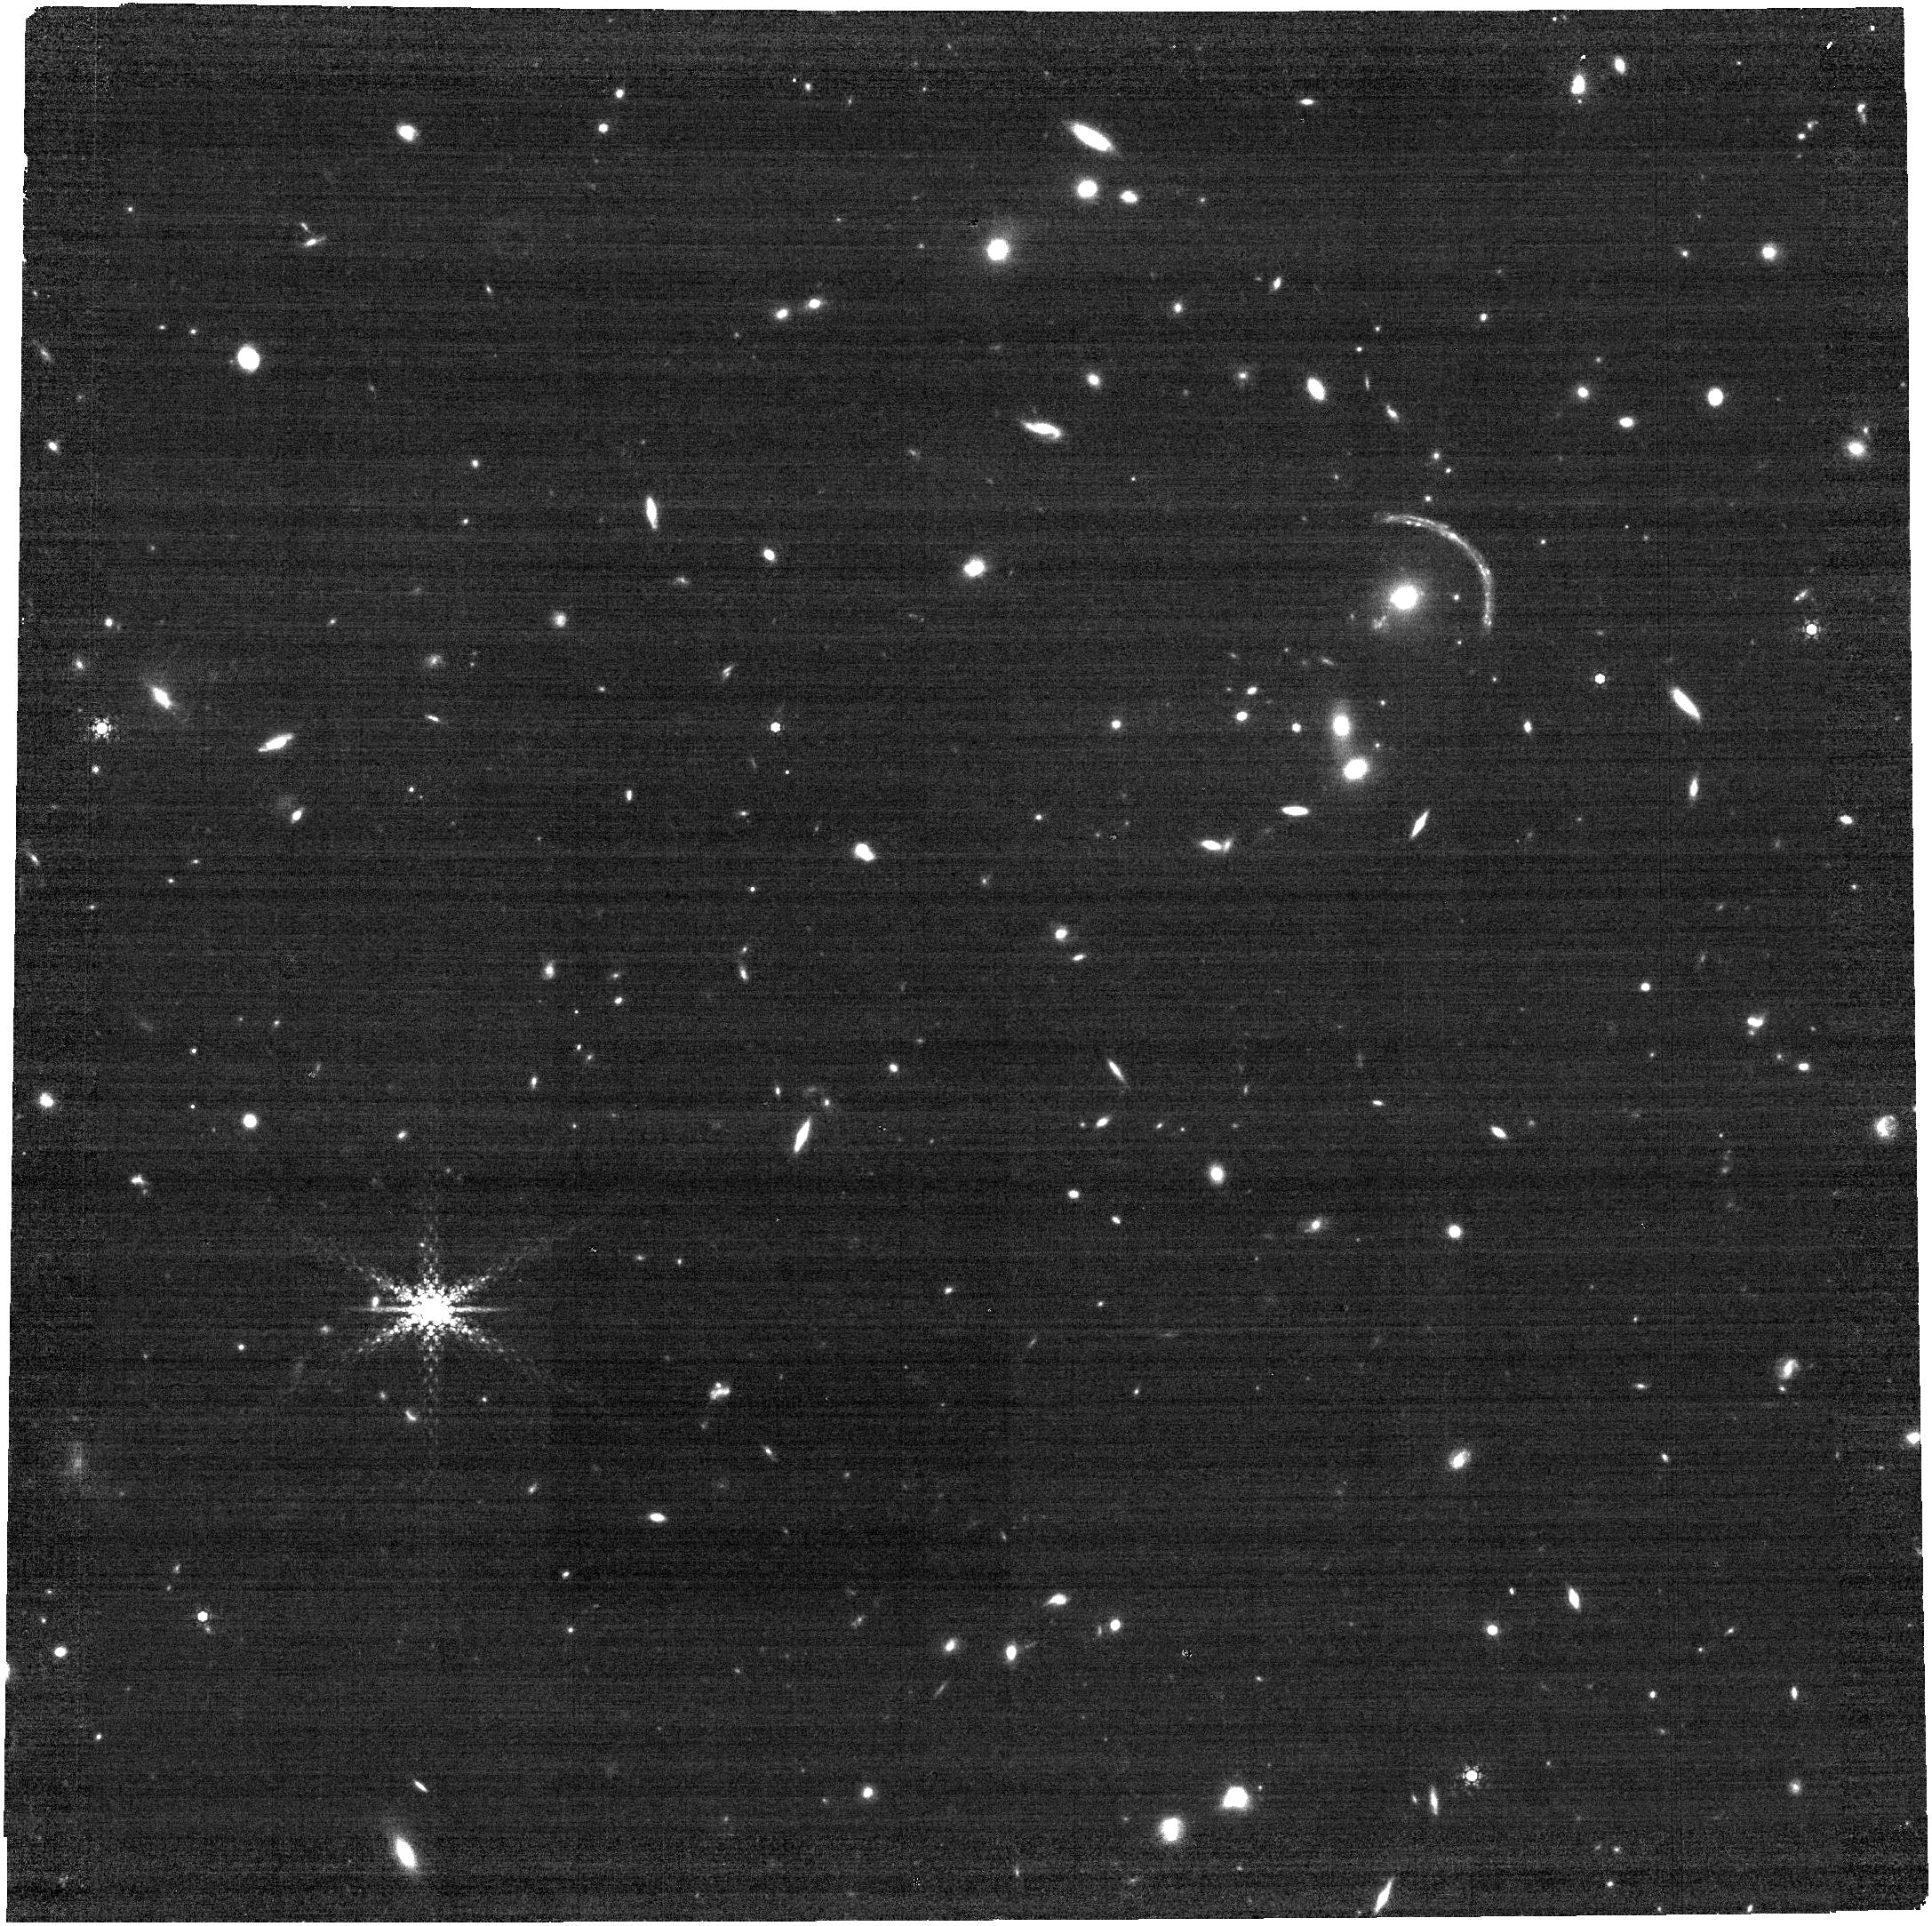
Target: J1241+2219-B
Instrument: NIRCAM
Filter: F460M
Exposure: 13 min
Observation ID: jw02566-o004_t002_nircam_clear-f460m

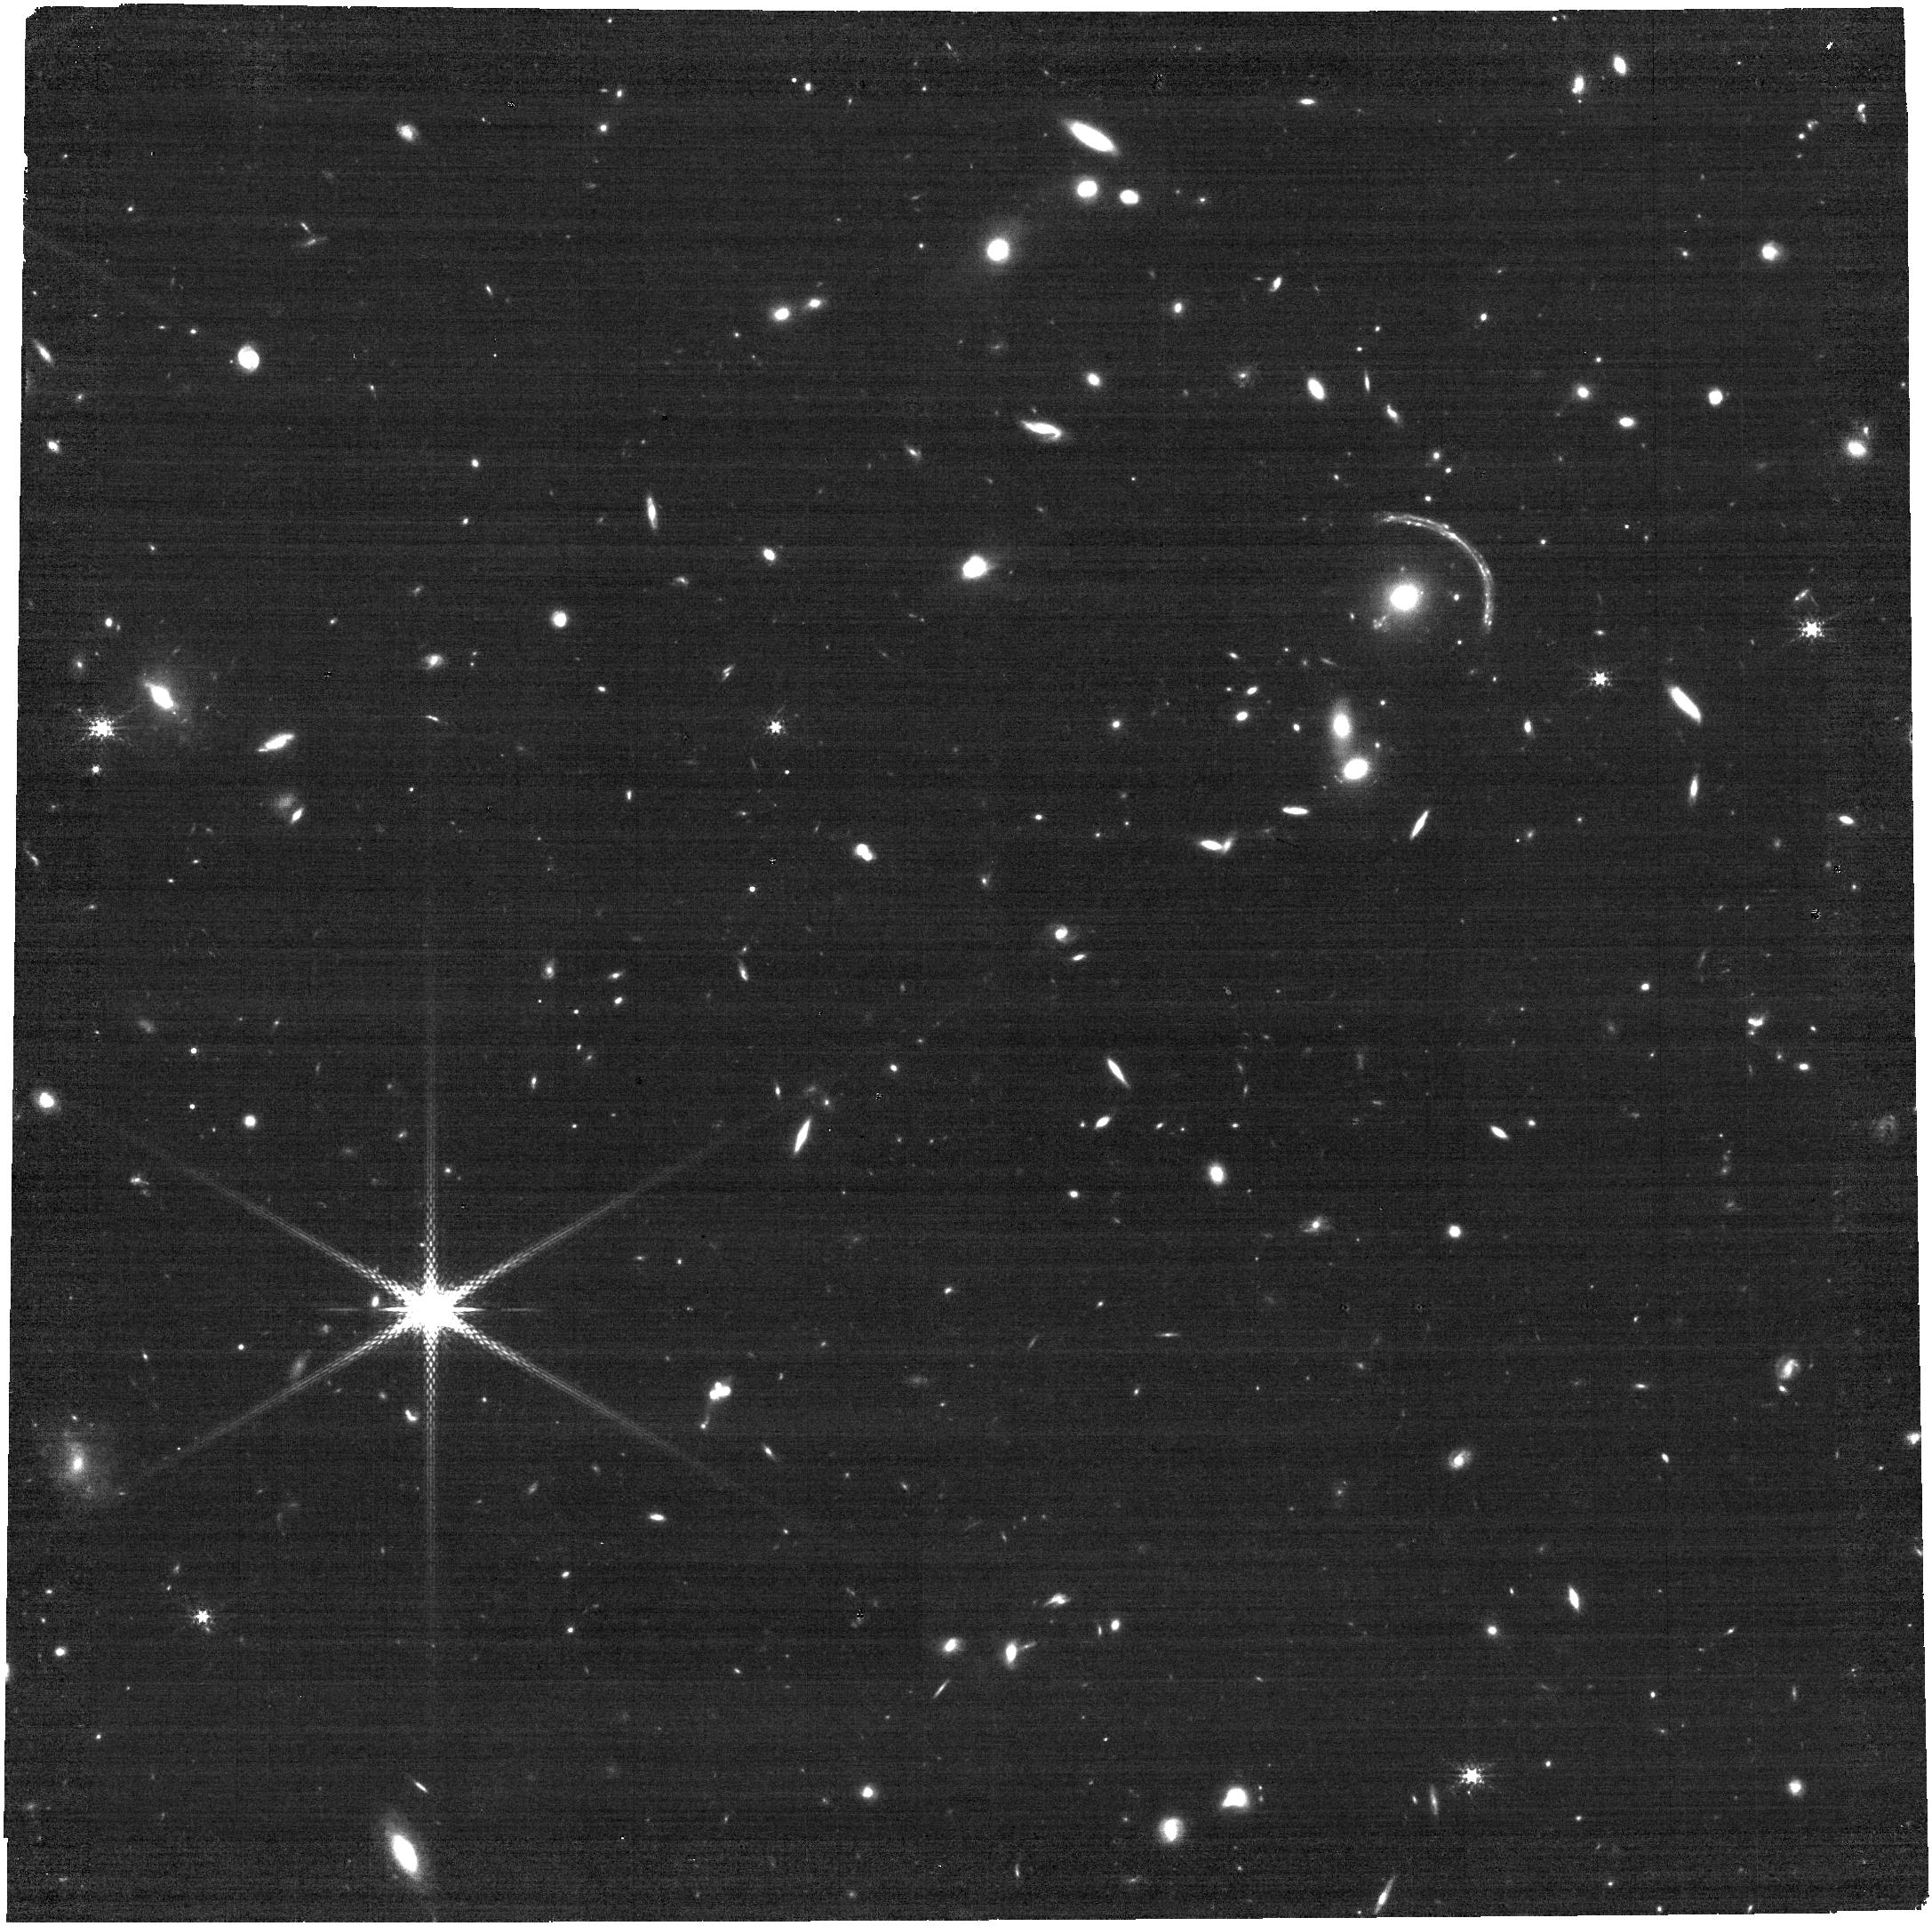
Target: J1241+2219-B
Instrument: NIRCAM
Filter: F250M
Exposure: 14 min
Observation ID: jw02566-o004_t002_nircam_clear-f250m

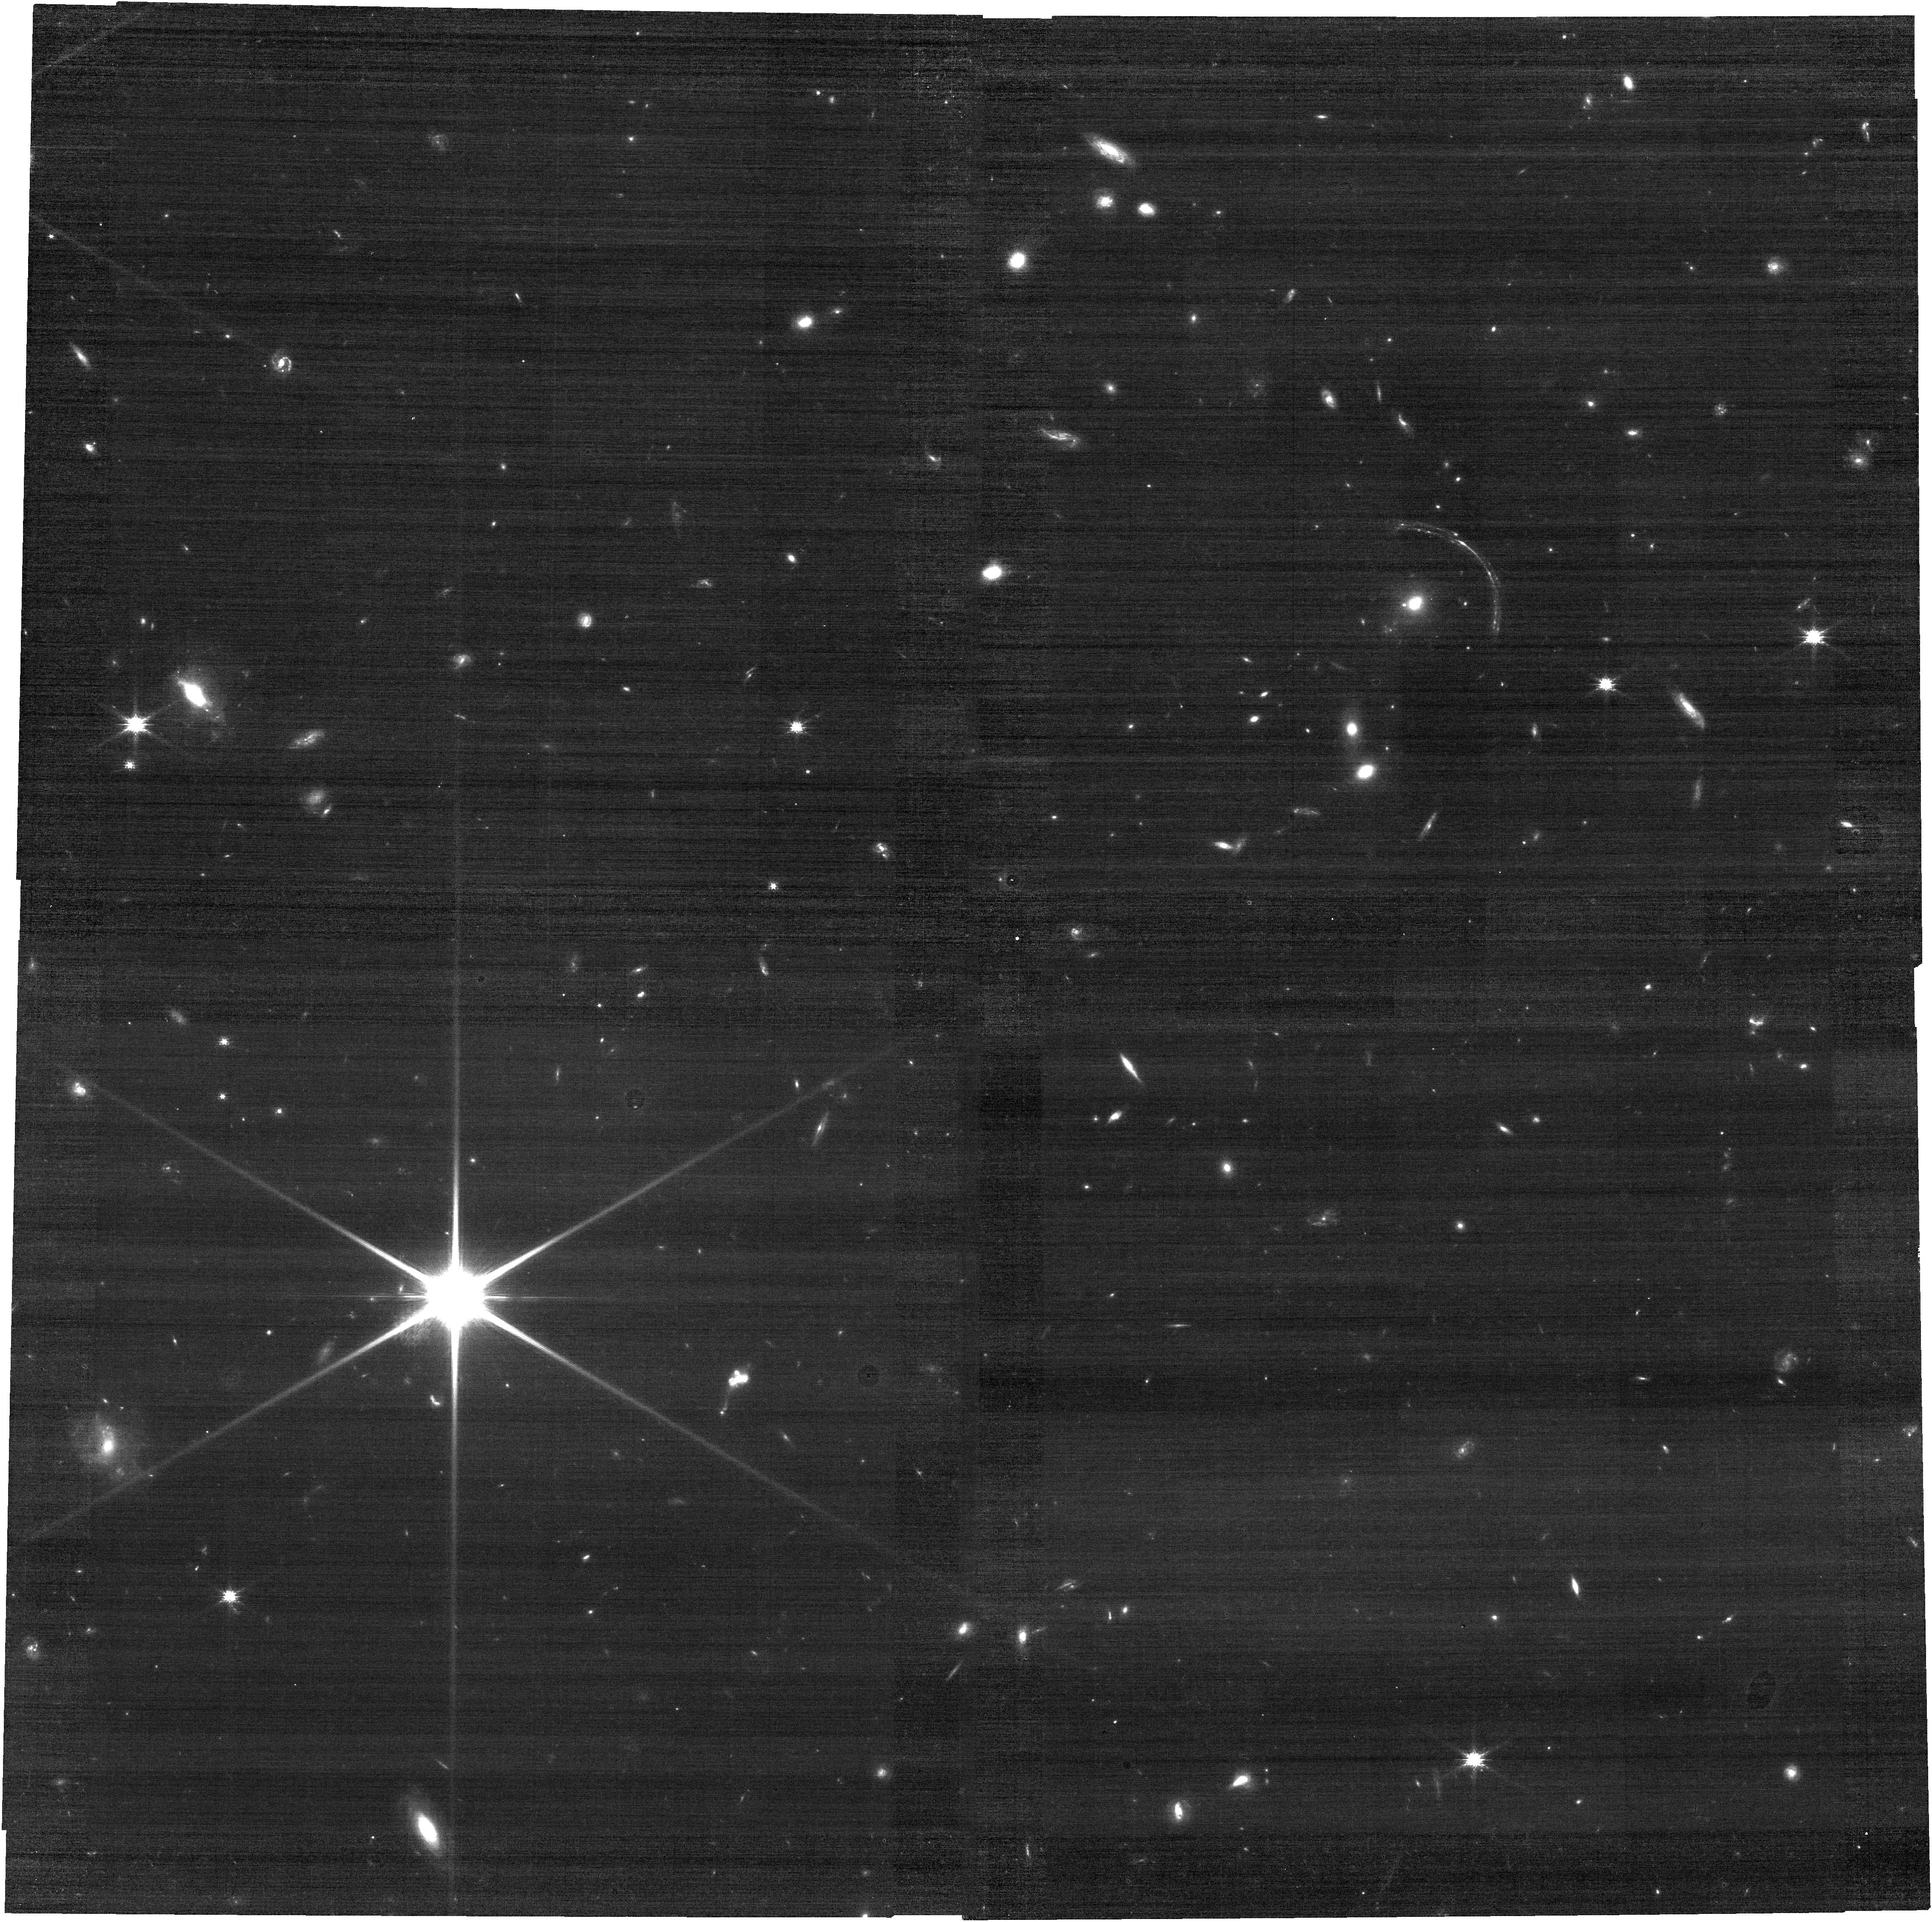
Target: J1241+2219-B
Instrument: NIRCAM
Filter: F115W
Exposure: 14 min
Observation ID: jw02566-o004_t002_nircam_clear-f115w

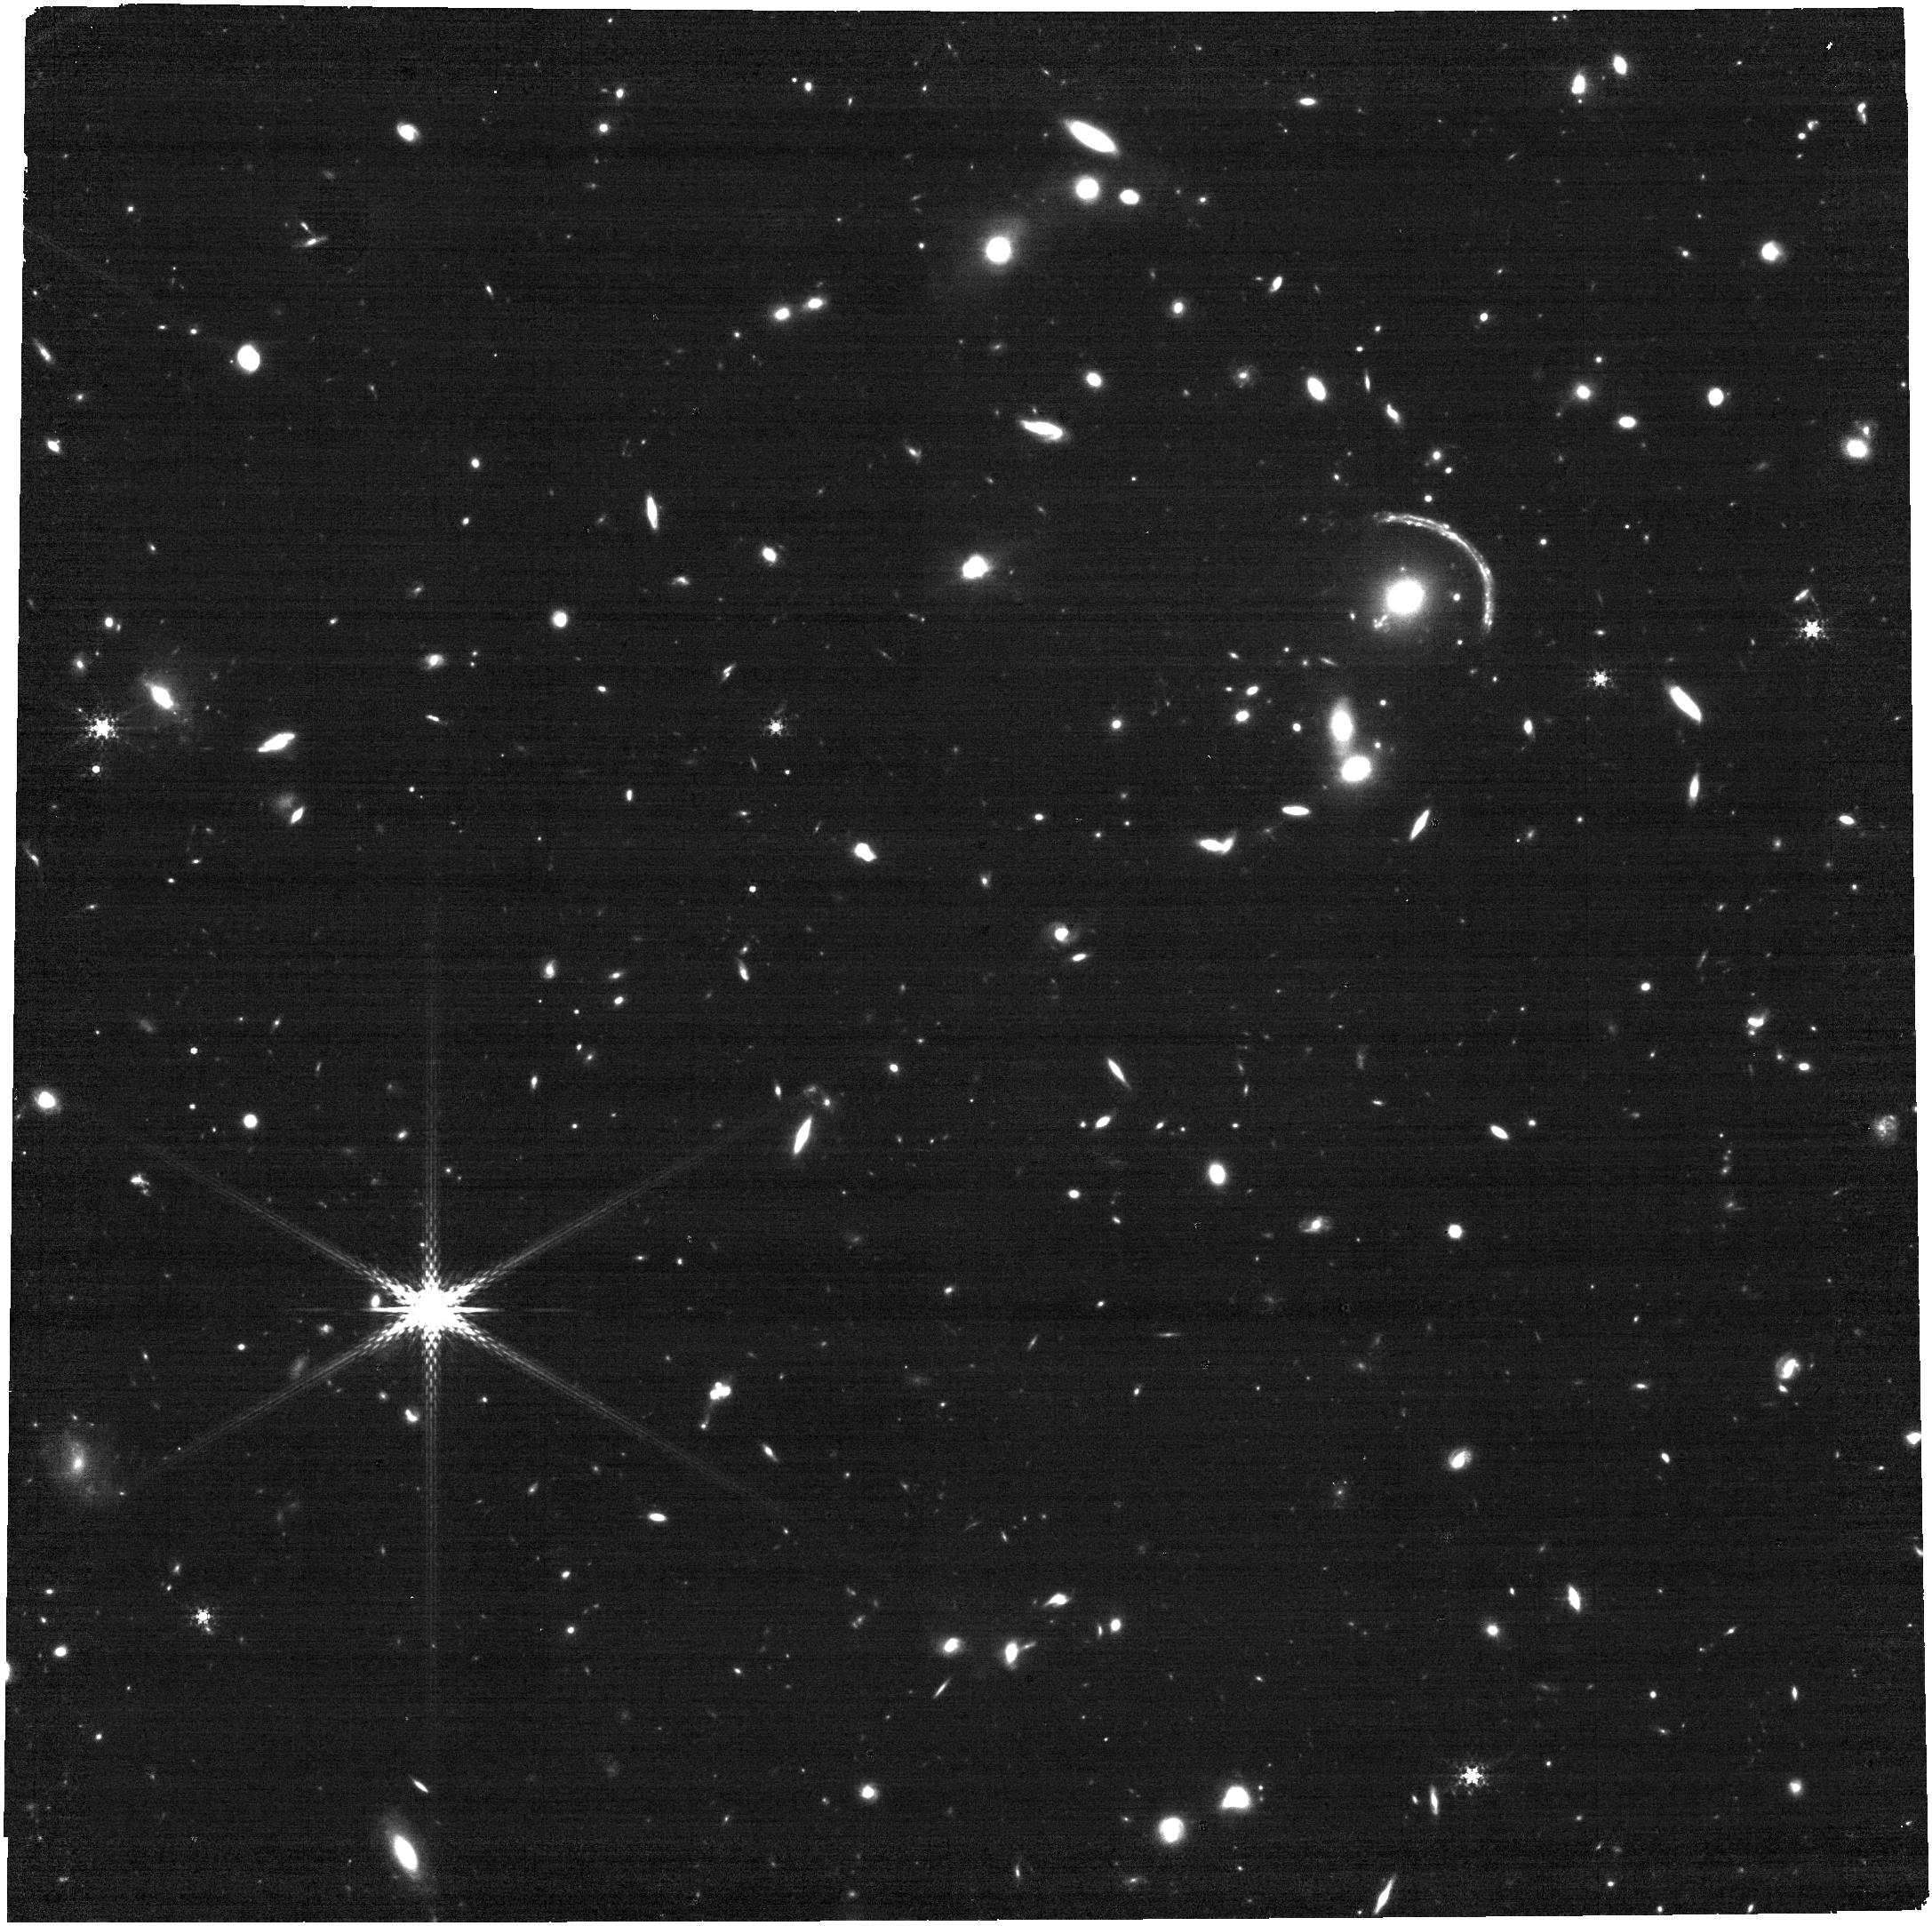
Target: J1241+2219-B
Instrument: NIRCAM
Filter: F335M
Exposure: 14 min
Observation ID: jw02566-o004_t002_nircam_clear-f335m

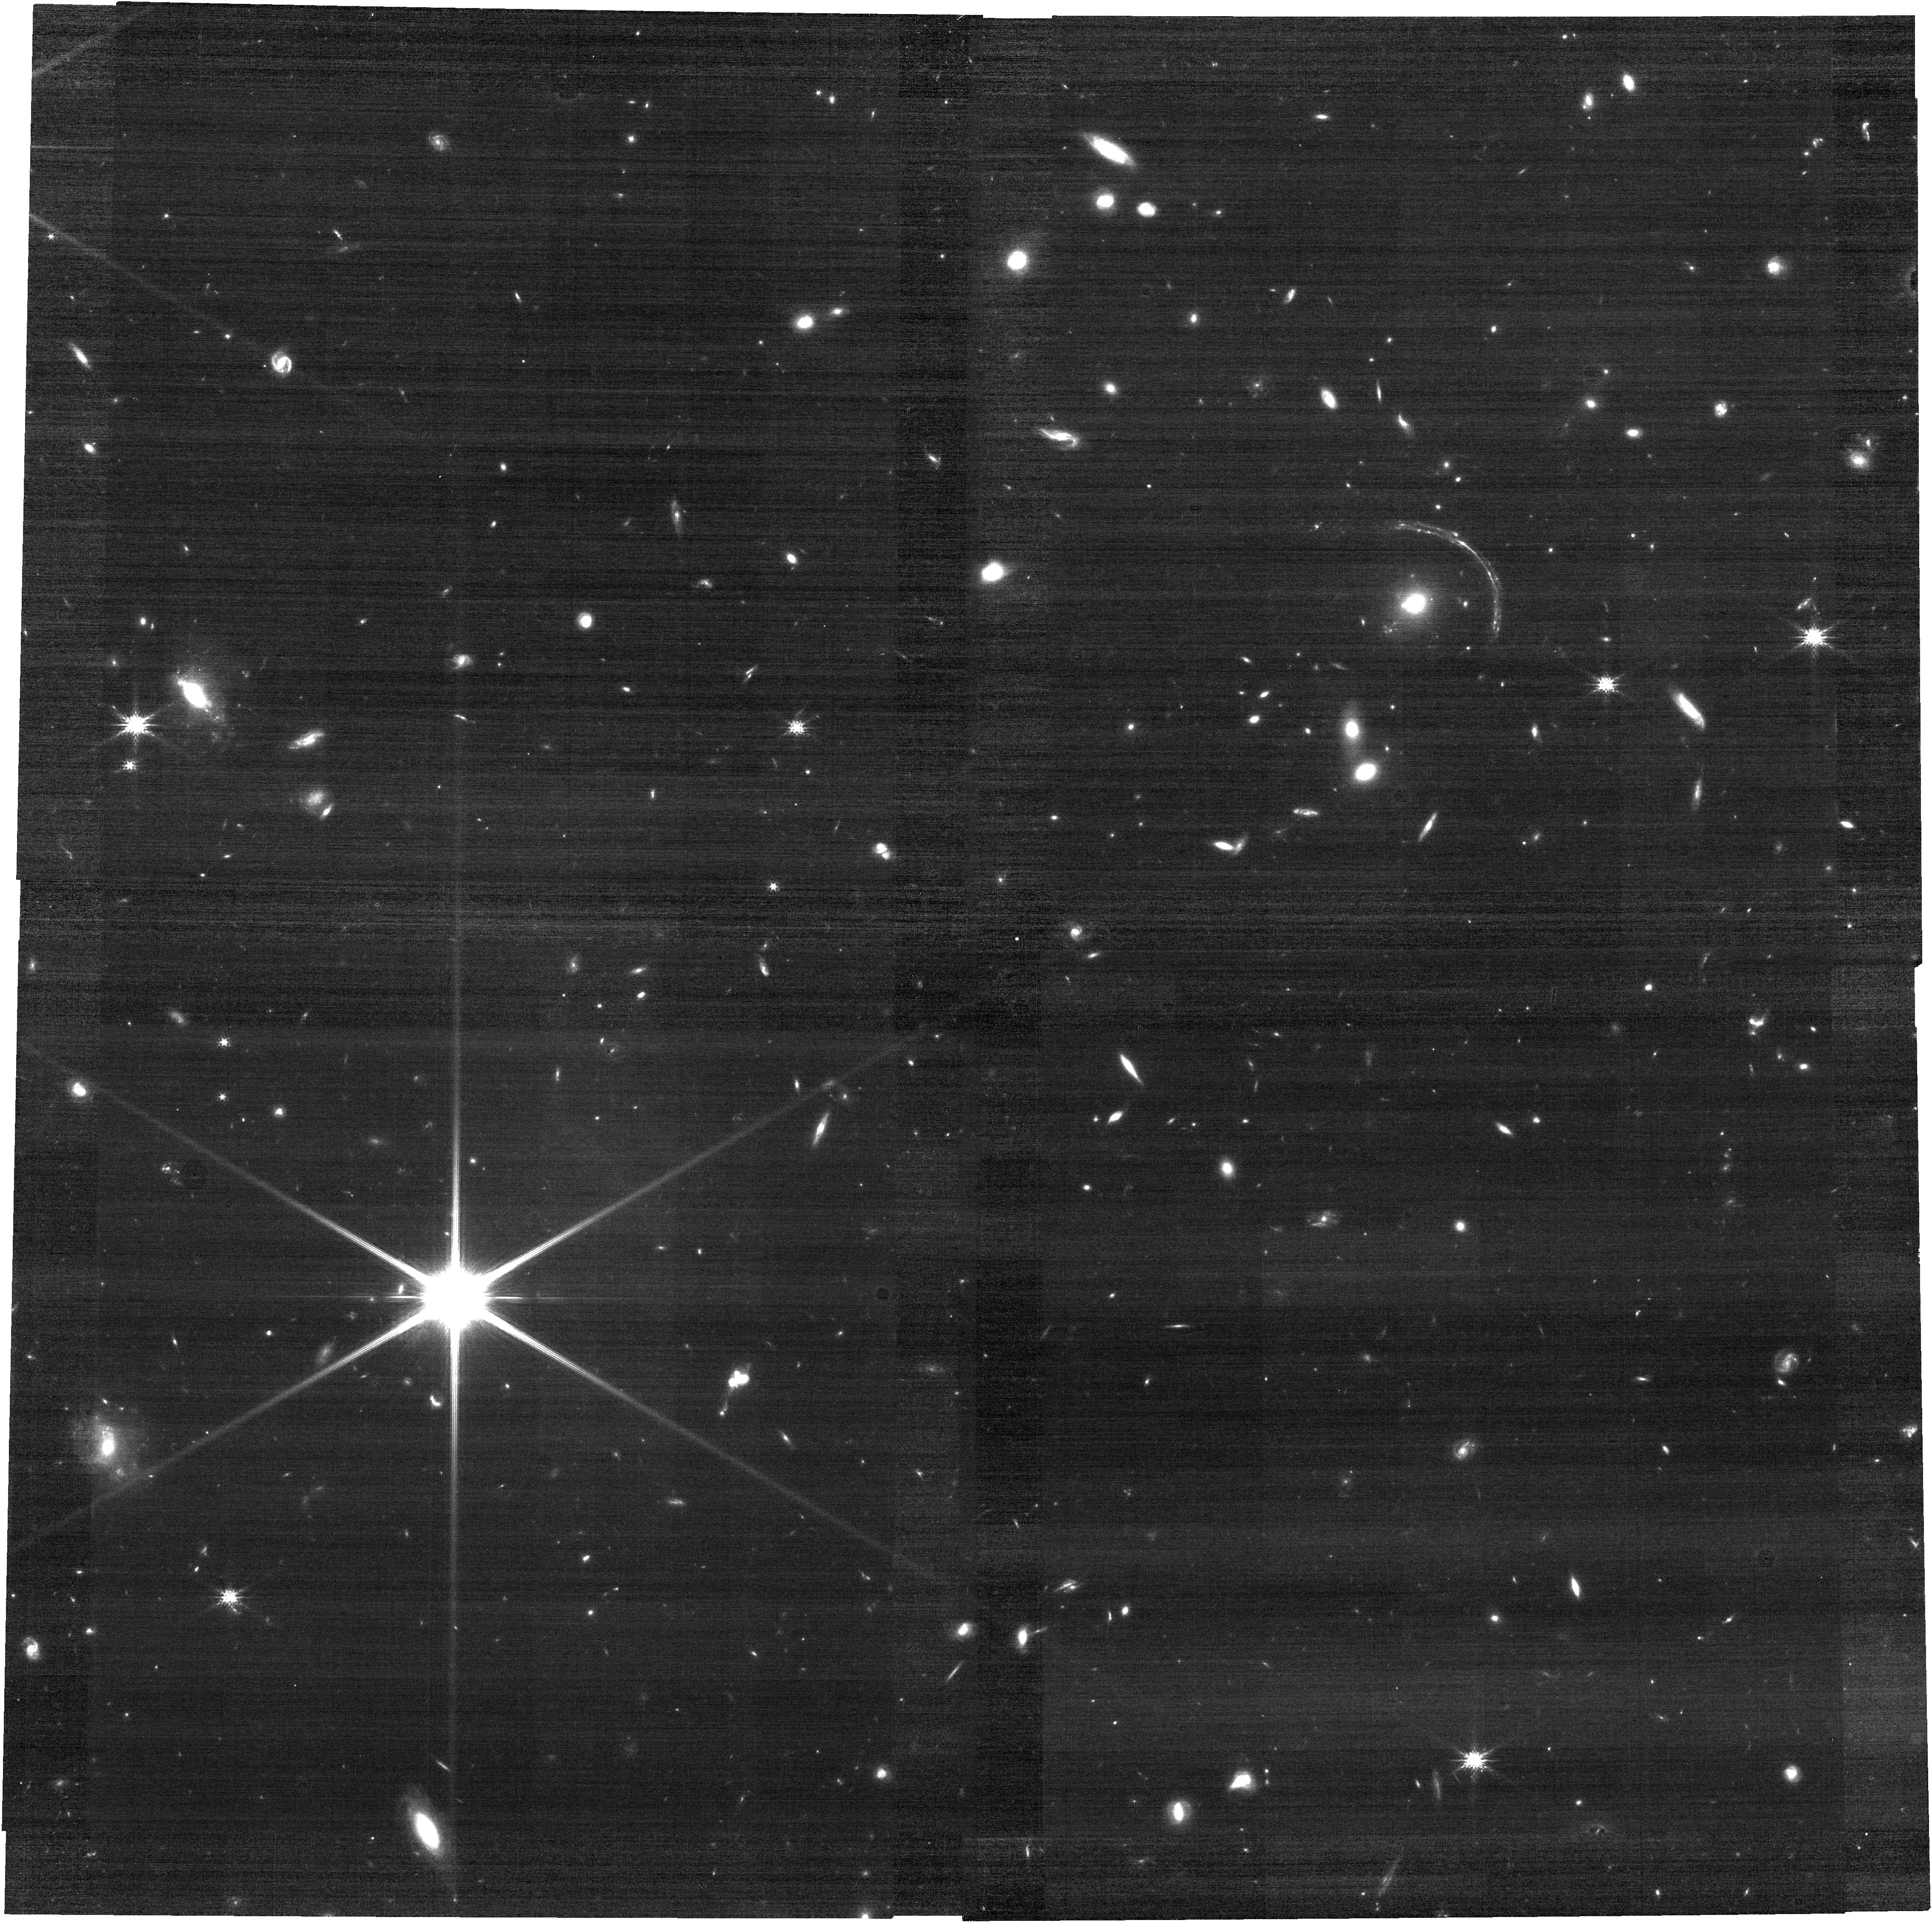
Target: J1241+2219-B
Instrument: NIRCAM
Filter: F150W
Exposure: 14 min
Observation ID: jw02566-o004_t002_nircam_clear-f150w

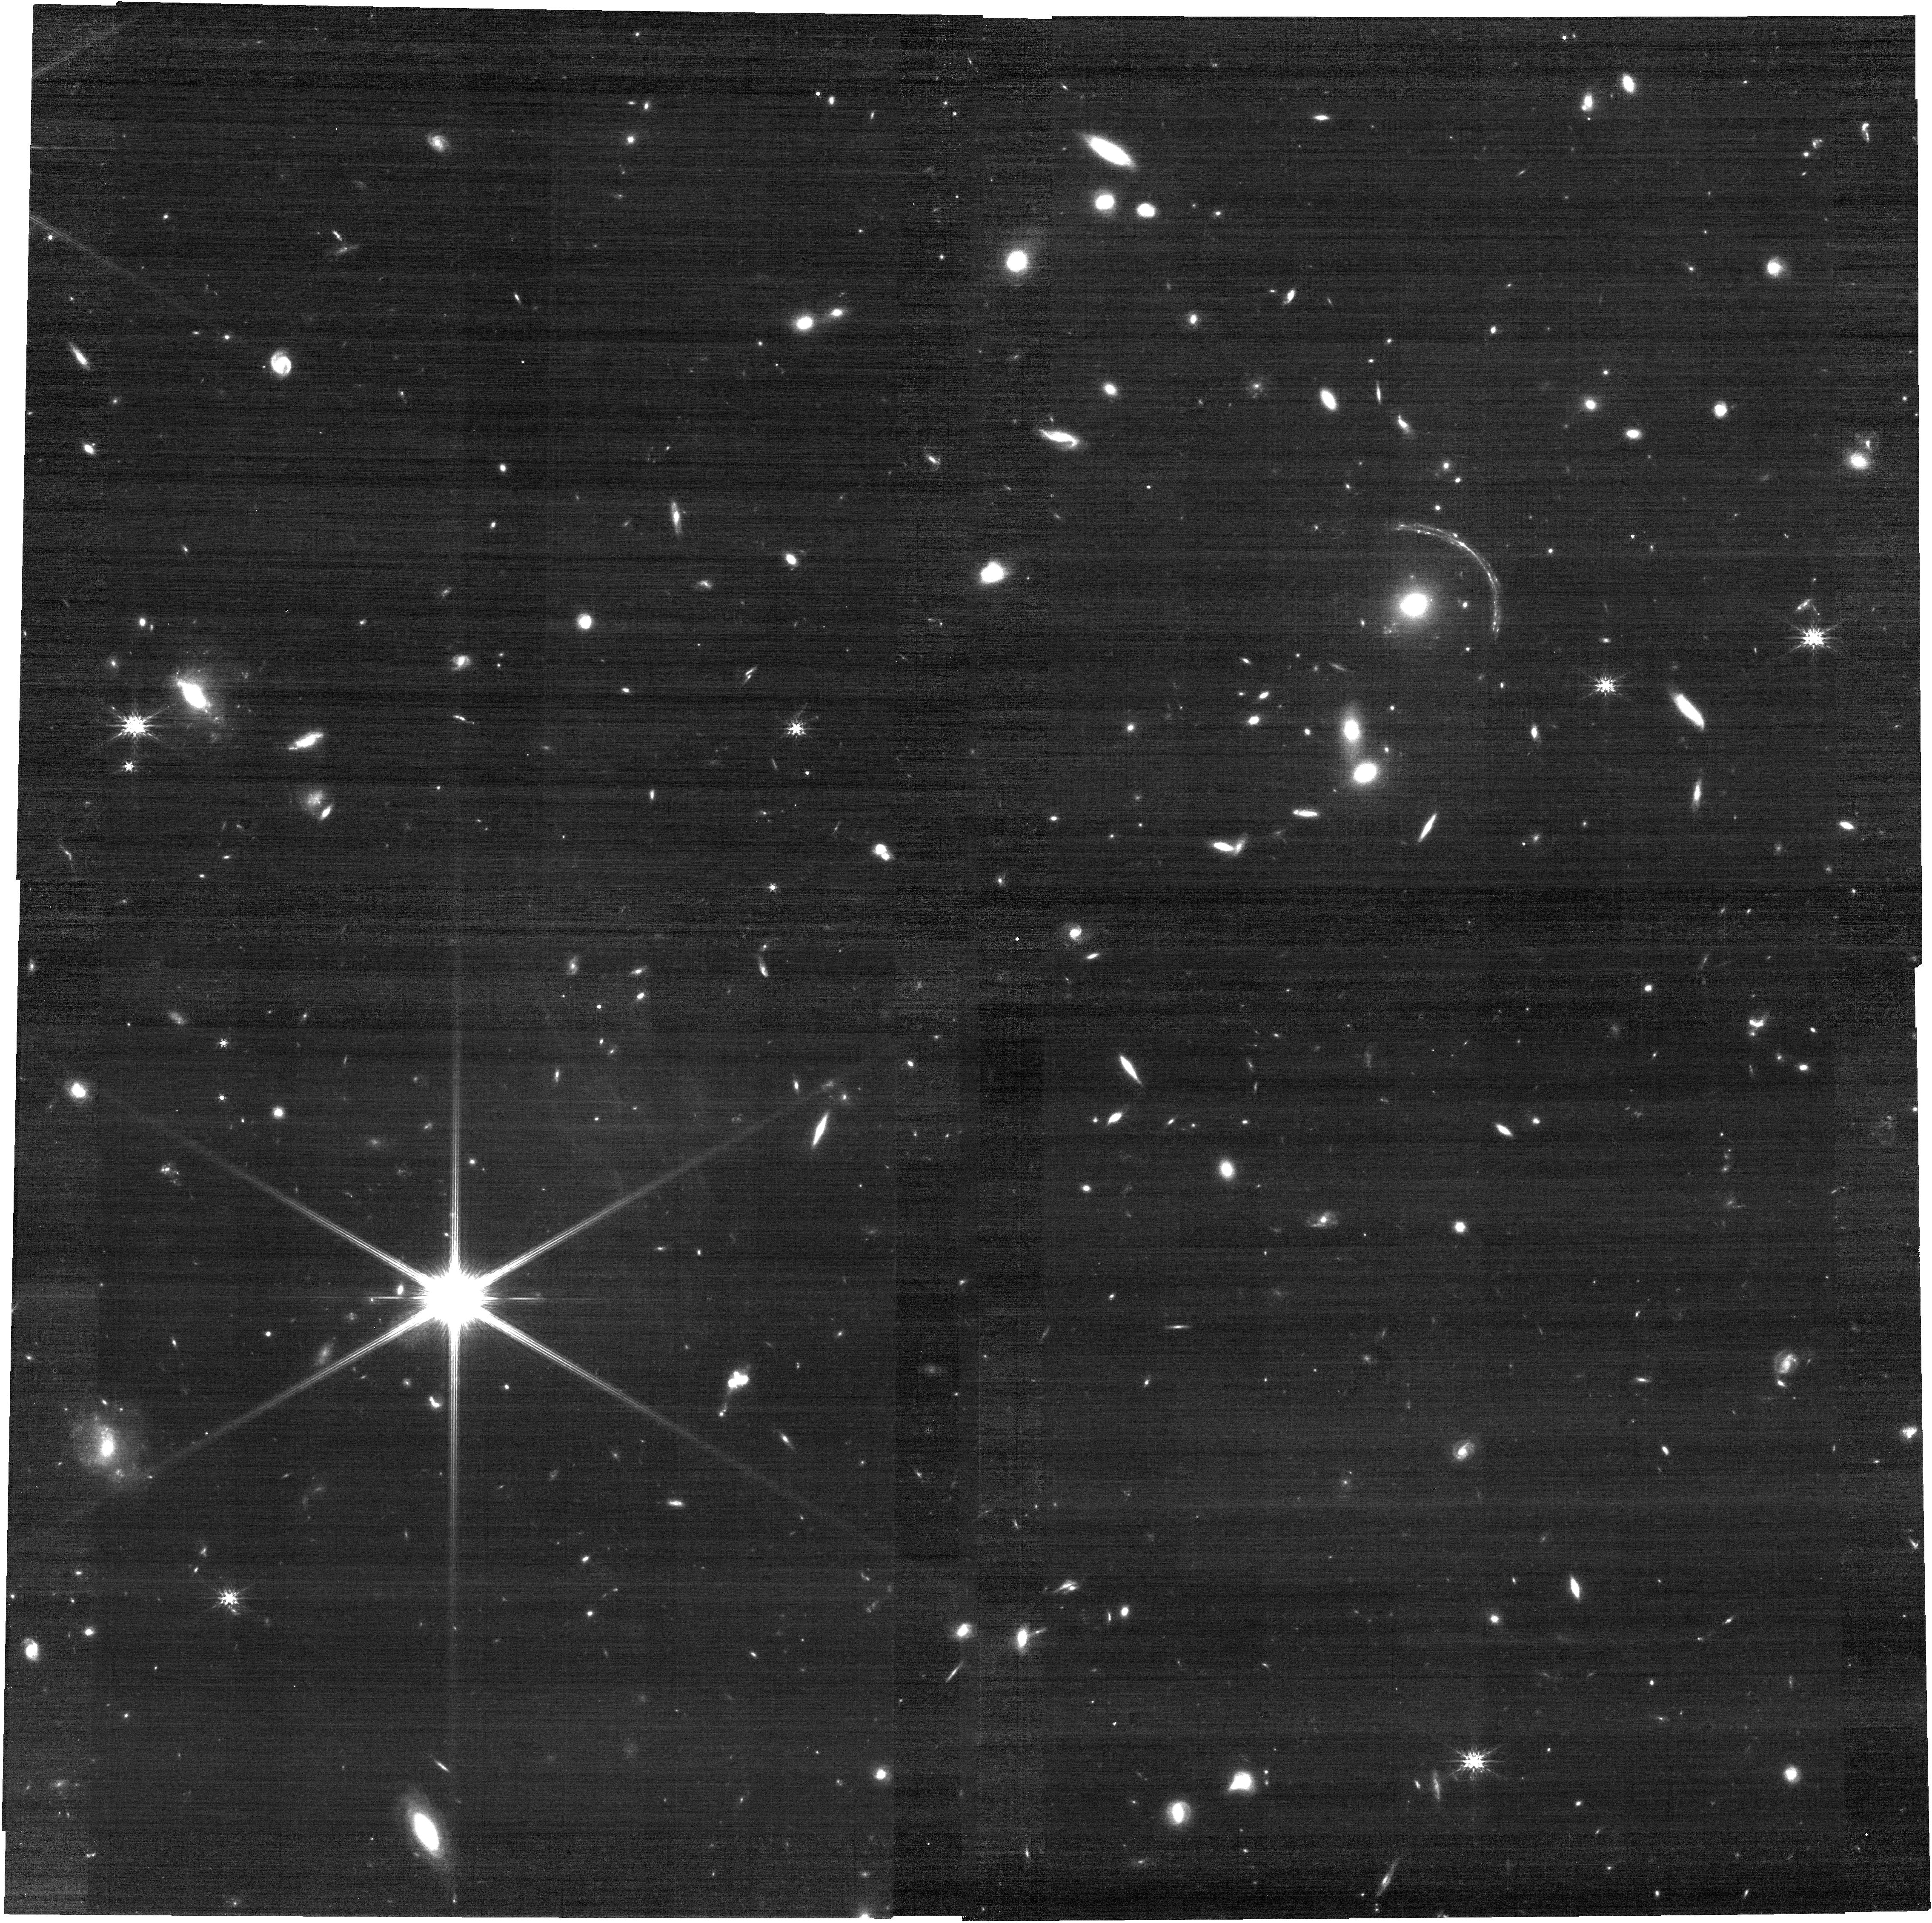
Target: J1241+2219-B
Instrument: NIRCAM
Filter: F200W
Exposure: 13 min
Observation ID: jw02566-o004_t002_nircam_clear-f200w

Characterizing Stellar Mass Assembly and Physical Properties in the Brightest Galaxy in the Redshift>5 Universe (PI: Khullar, Gourav)

We propose for spectroscopy and imaging of COOL J1241+2219, a recently discovered lensed galaxy at z=5.043 that at H_AB=20.5 is the brightest galaxy (at OIR wavelengths) known at z>=5. COOL J1241+2219 is 5x brighter than the prior record-holder at these redshifts, and as such it has become the target of extensive follow-up observations, both from space- and ground-based observatories. This galaxy is at a redshift that allows NIRSPec IFU observations that in two grating settings span the entire suite of classical diagnostic emission lines at R~1000. That spectroscopy, and complementary NIRCam imaging, will allow measurement a host of properties in this galaxy, and due to lensing at spatial scales of ~100 pc! Specifically we will measure the morphology and internal structucture, dynamics, metallicities, physical conditions of the nebular gas and powering hot stars, and the star formation history back into and through the epoch of reionization. We will do this both for the galaxy as a whole at exquisite signal levels, to connect this galaxy to broader extant knowledge of the z~5 universe, and patch-by-patch at ~100 pc scales. A key and defining aspect of these observations will be the measurement of "direct" metallicities, establishing a critical benchmark for many other expected JWST studies. This modest invetment of time with an extraordinary observatory observing an extraordinary object will establish a key observational reference at an epoch immediately following reionization, where our detailed knowledge of galaxies is still remarkably limited.